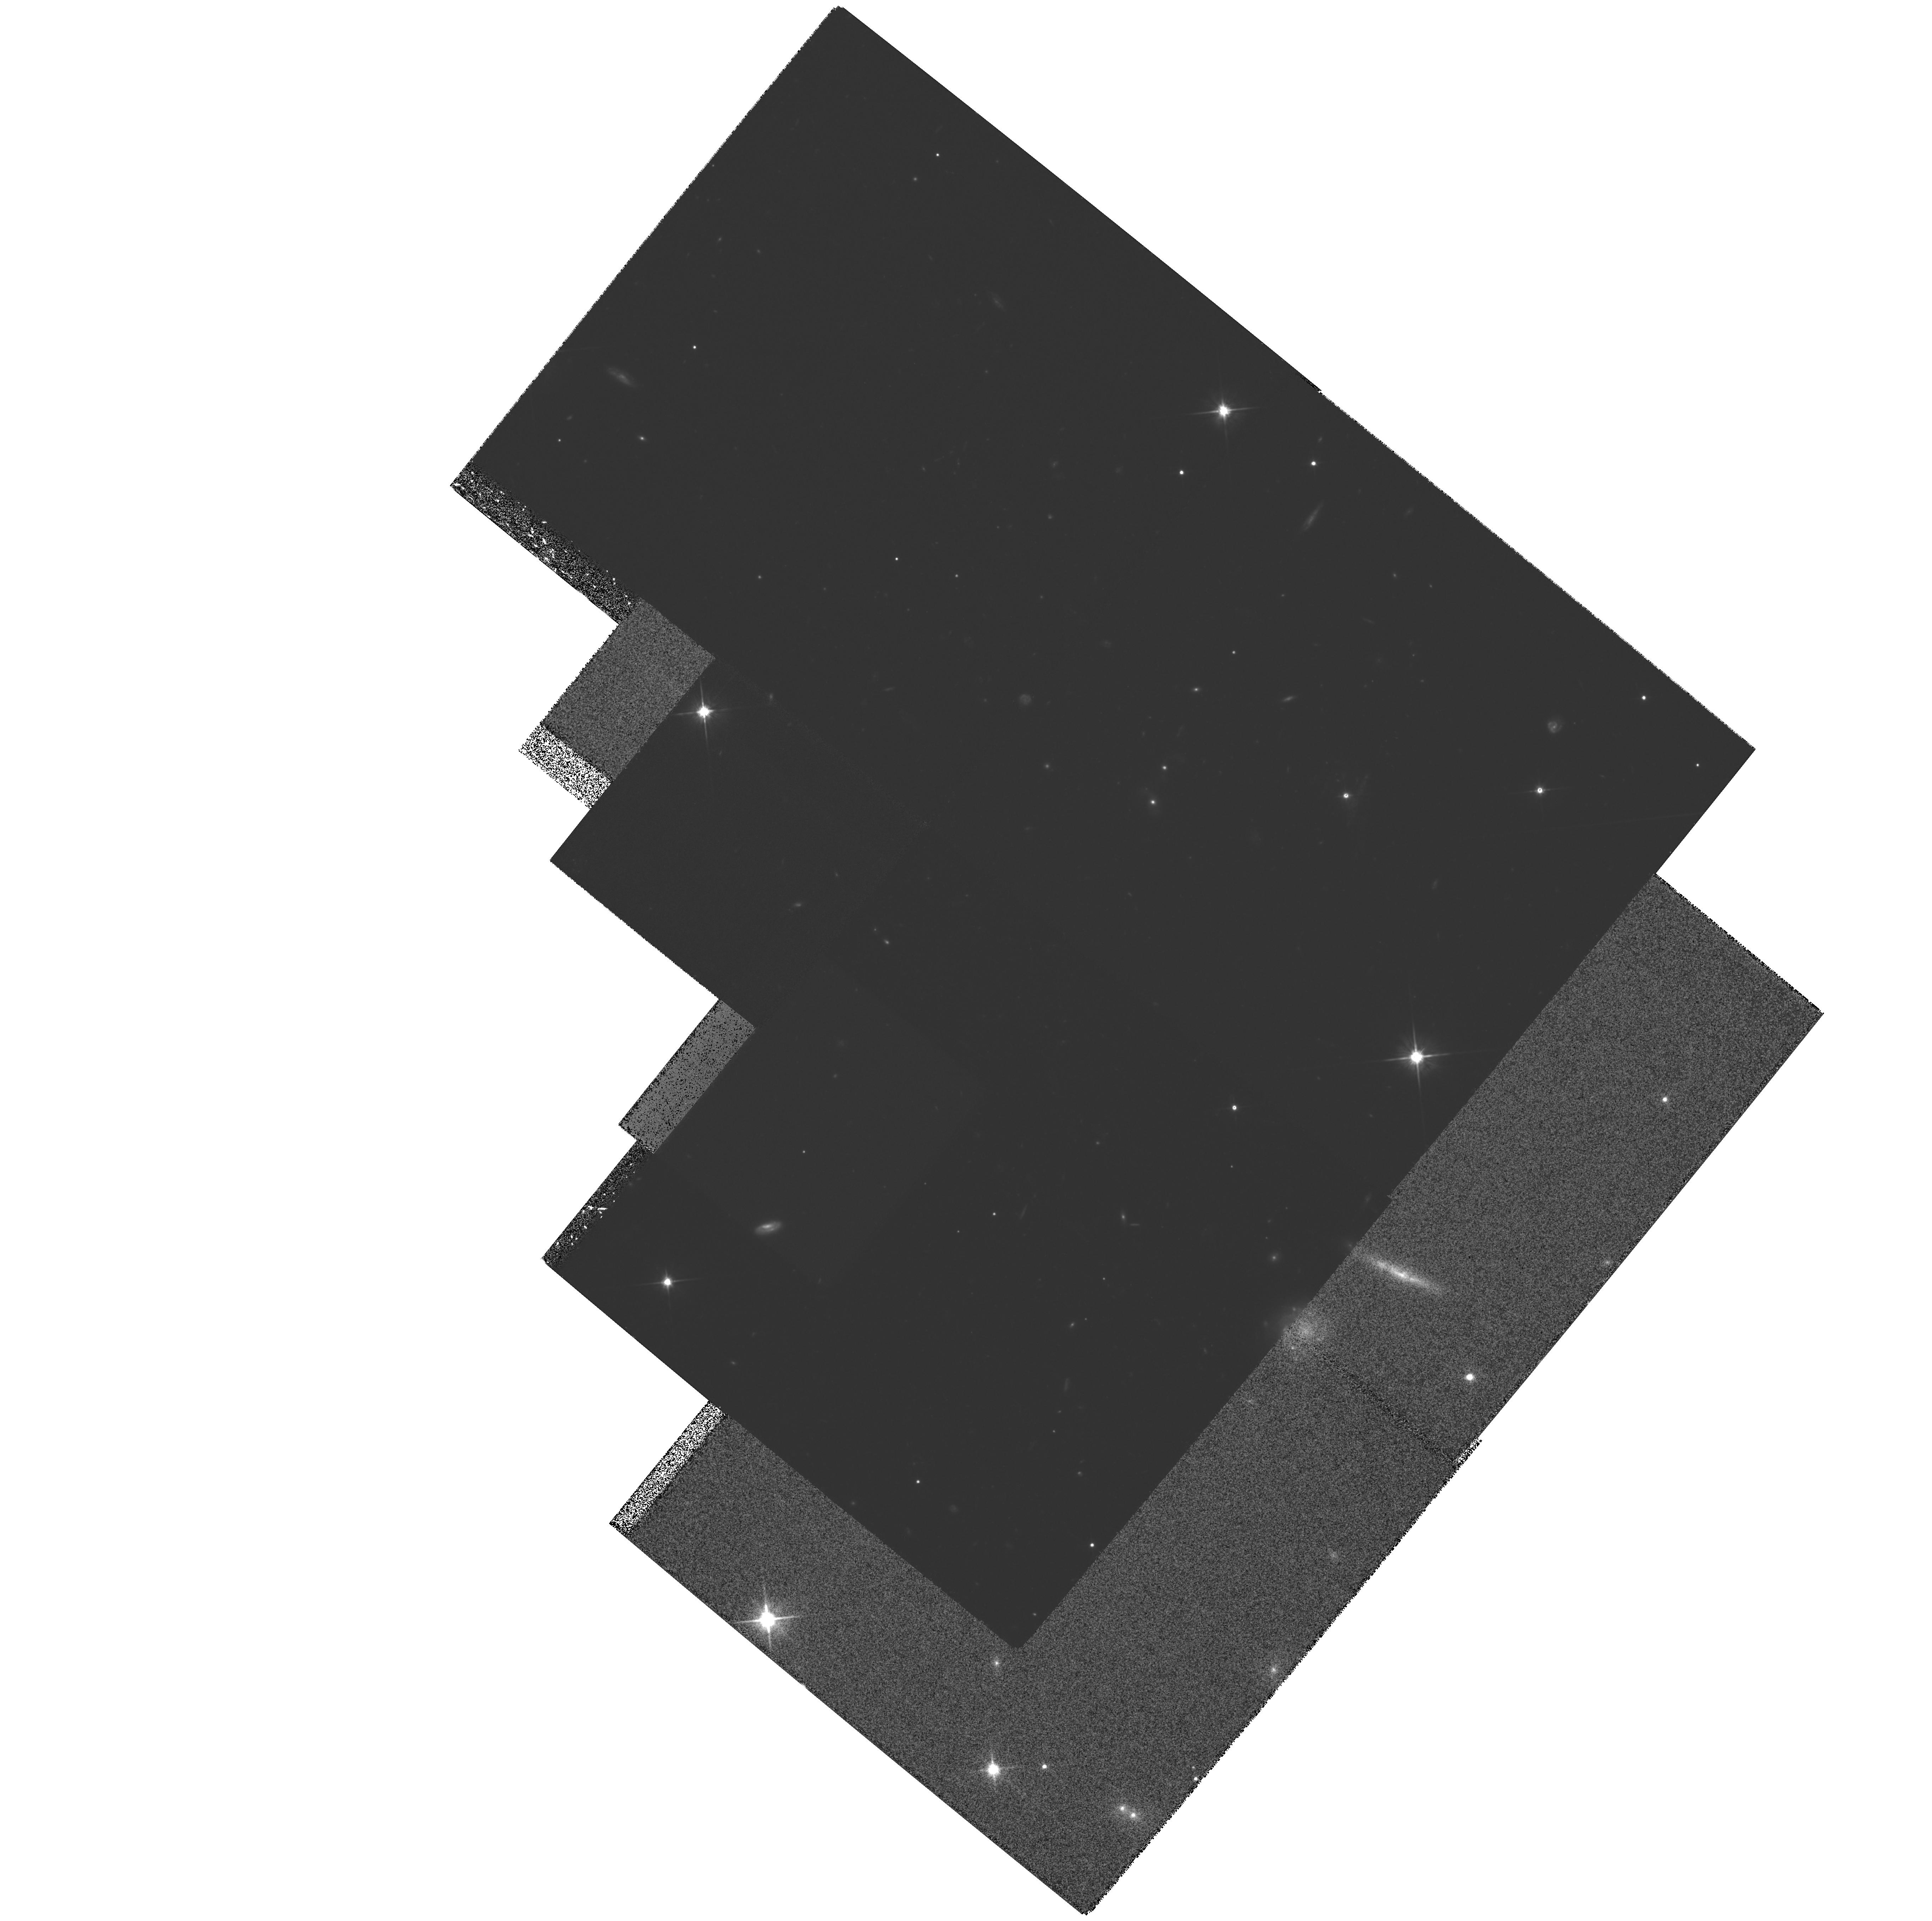
Target: MULTIPLE
Instrument: WFPC2/PC
Filter: F702W
Exposure: 2.3 h
Observation ID: hst_6491_03_wfpc2_pc_f702w_u37c03

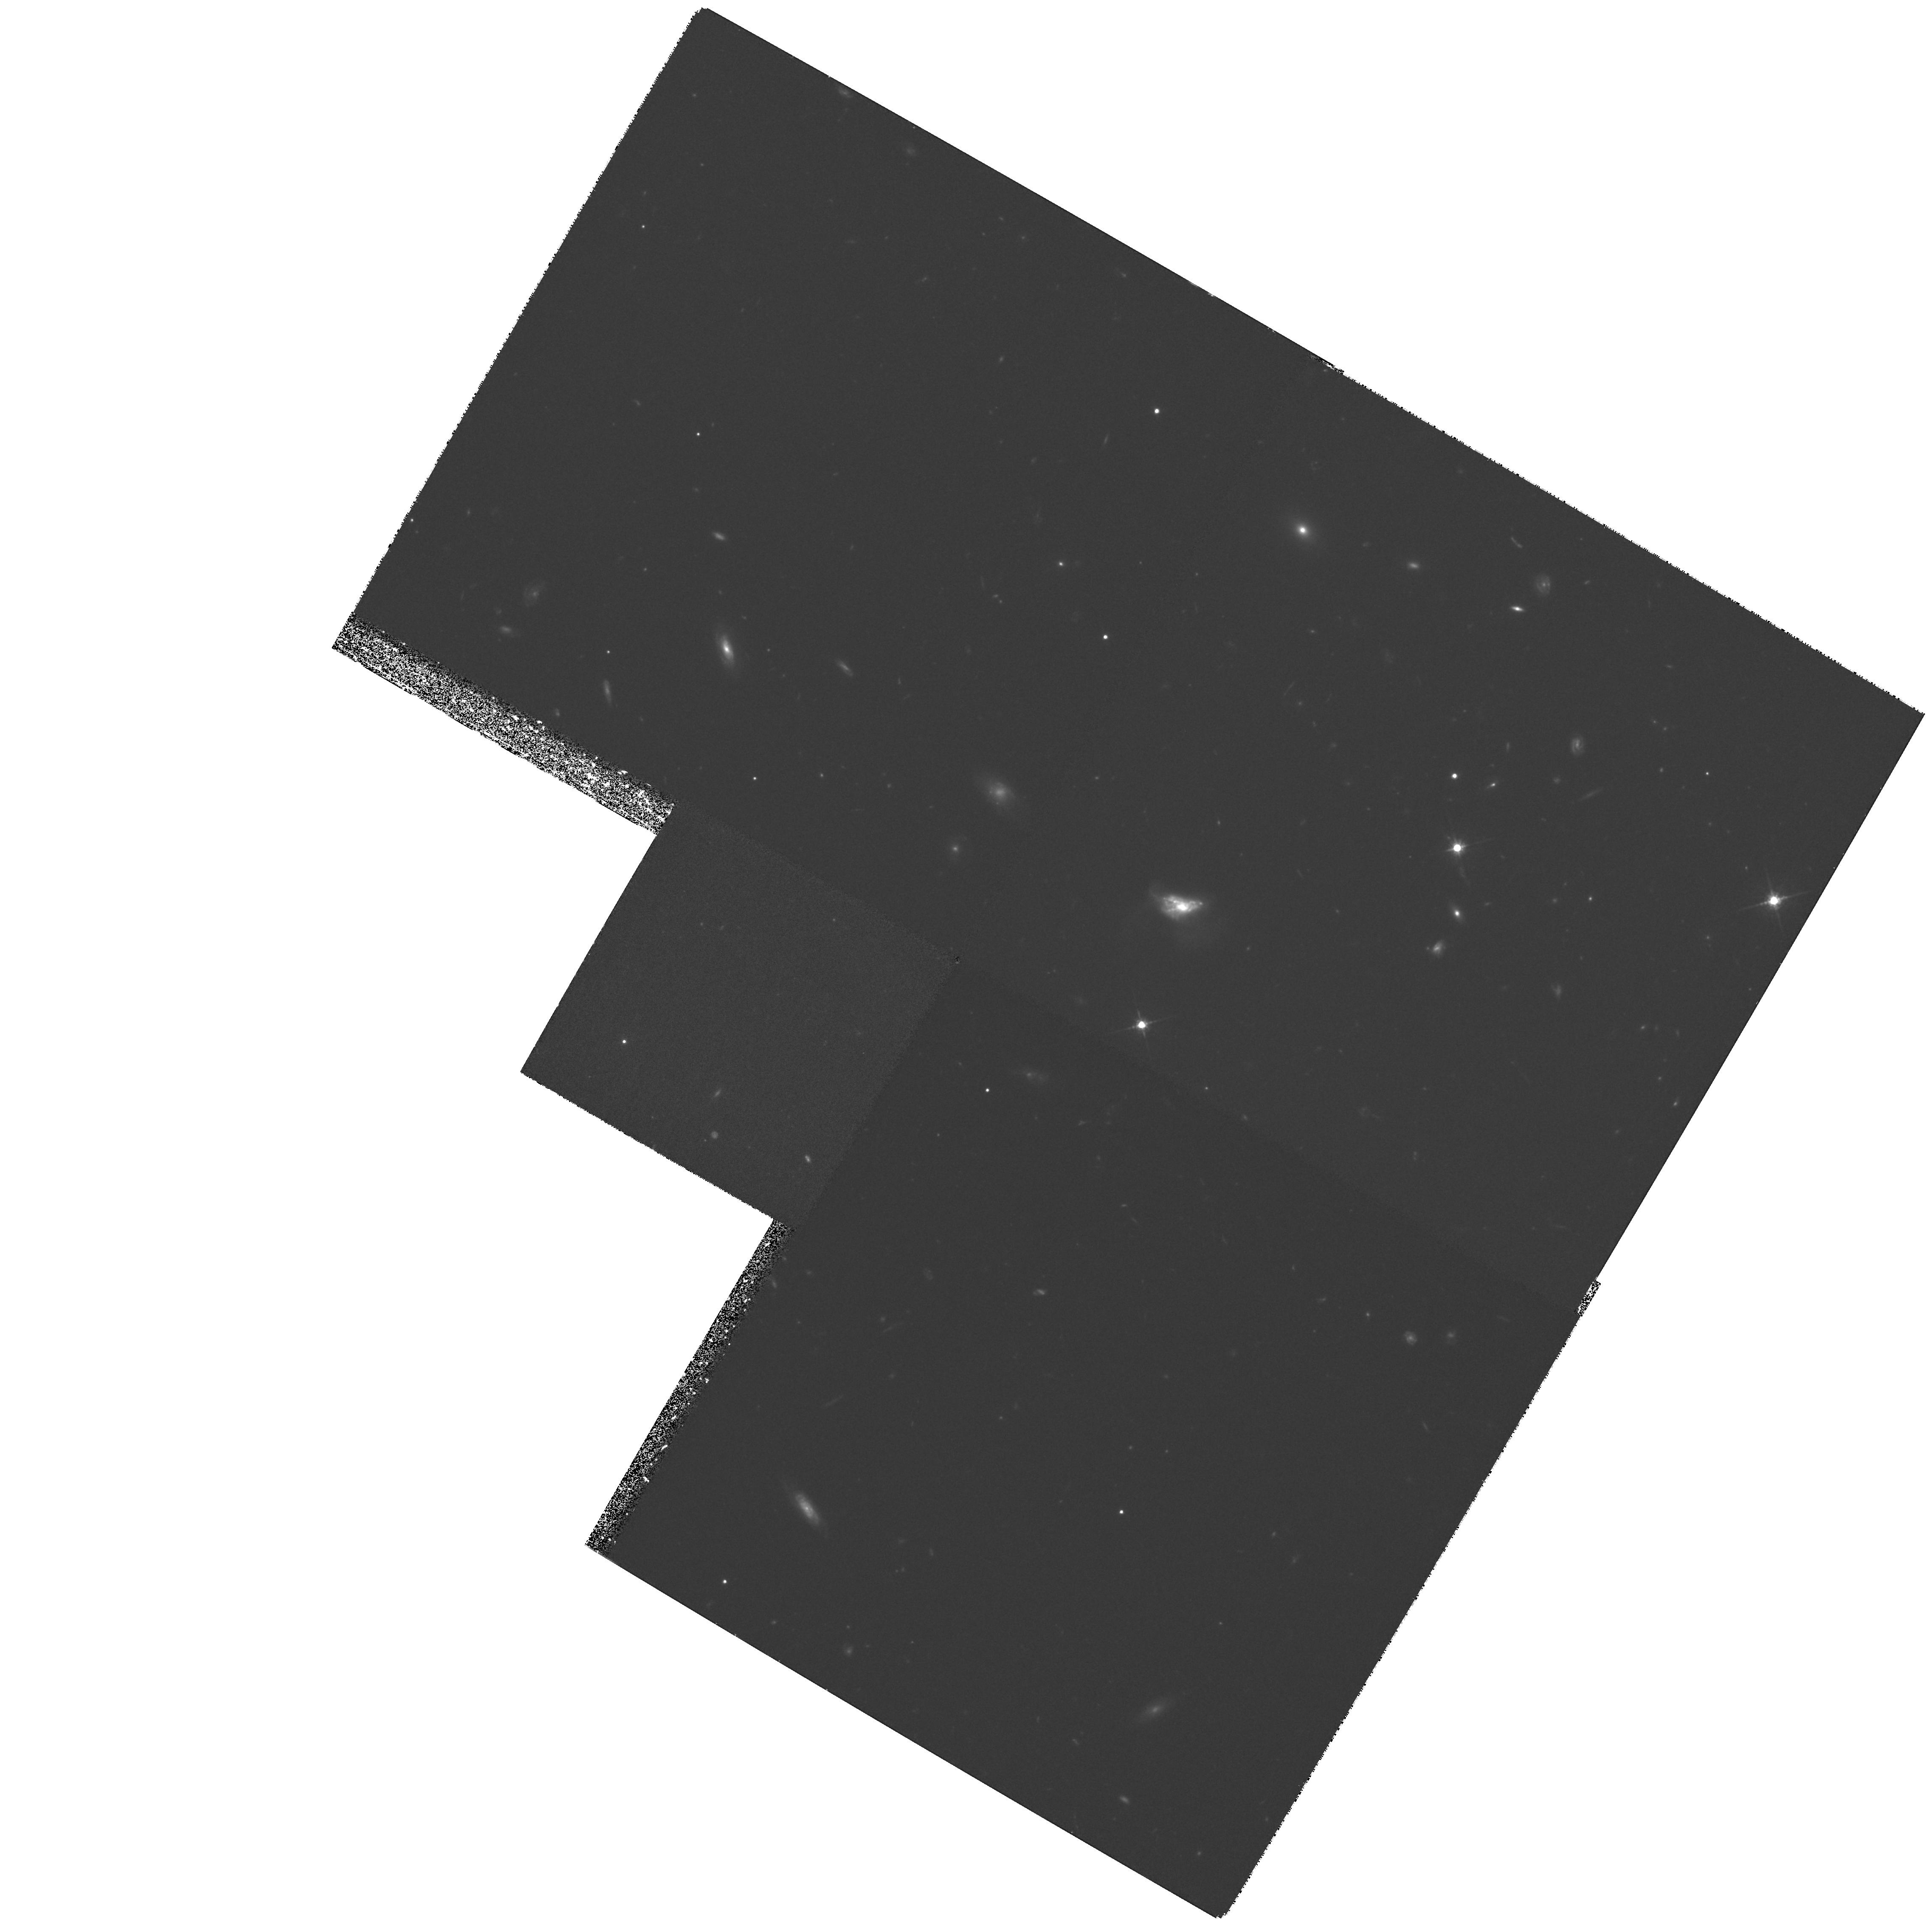
Target: 3C208
Instrument: WFPC2/PC
Filter: F675W
Exposure: 2.6 h
Observation ID: hst_6491_04_wfpc2_pc_f675w_u37c04

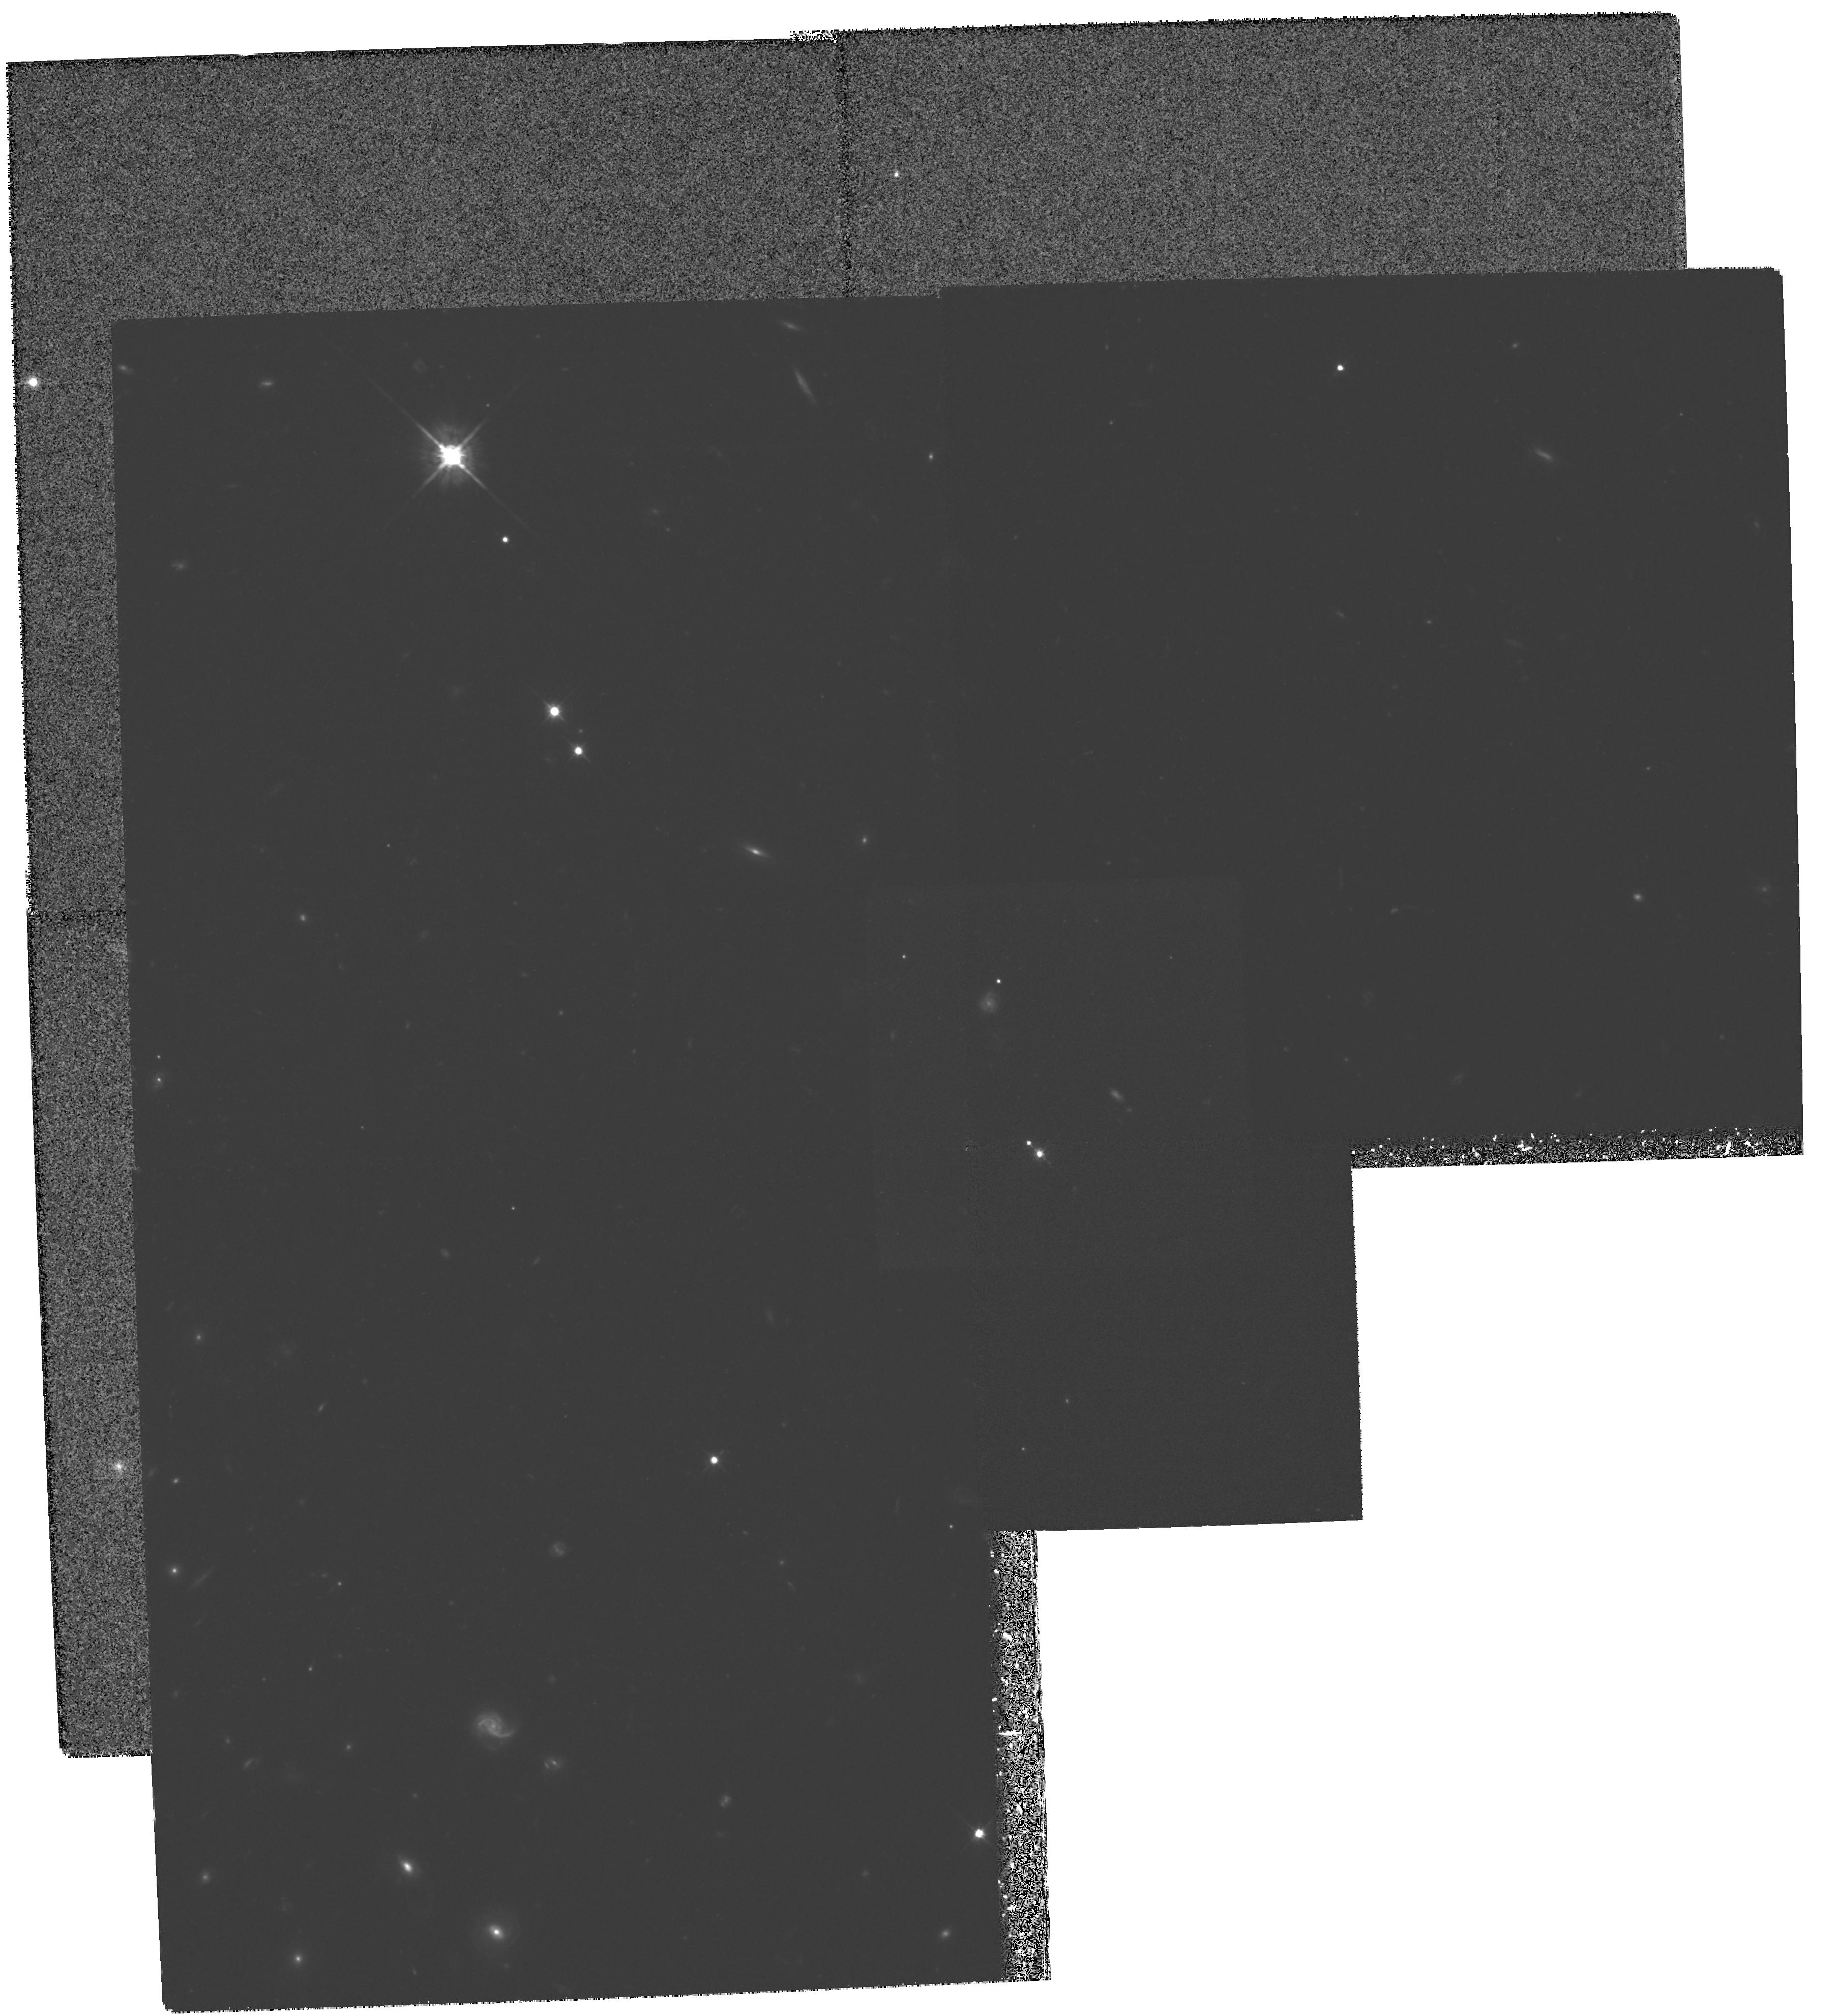
Target: MULTIPLE
Instrument: WFPC2/PC
Filter: F675W
Exposure: 2.3 h
Observation ID: hst_6491_05_wfpc2_pc_f675w_u37c05

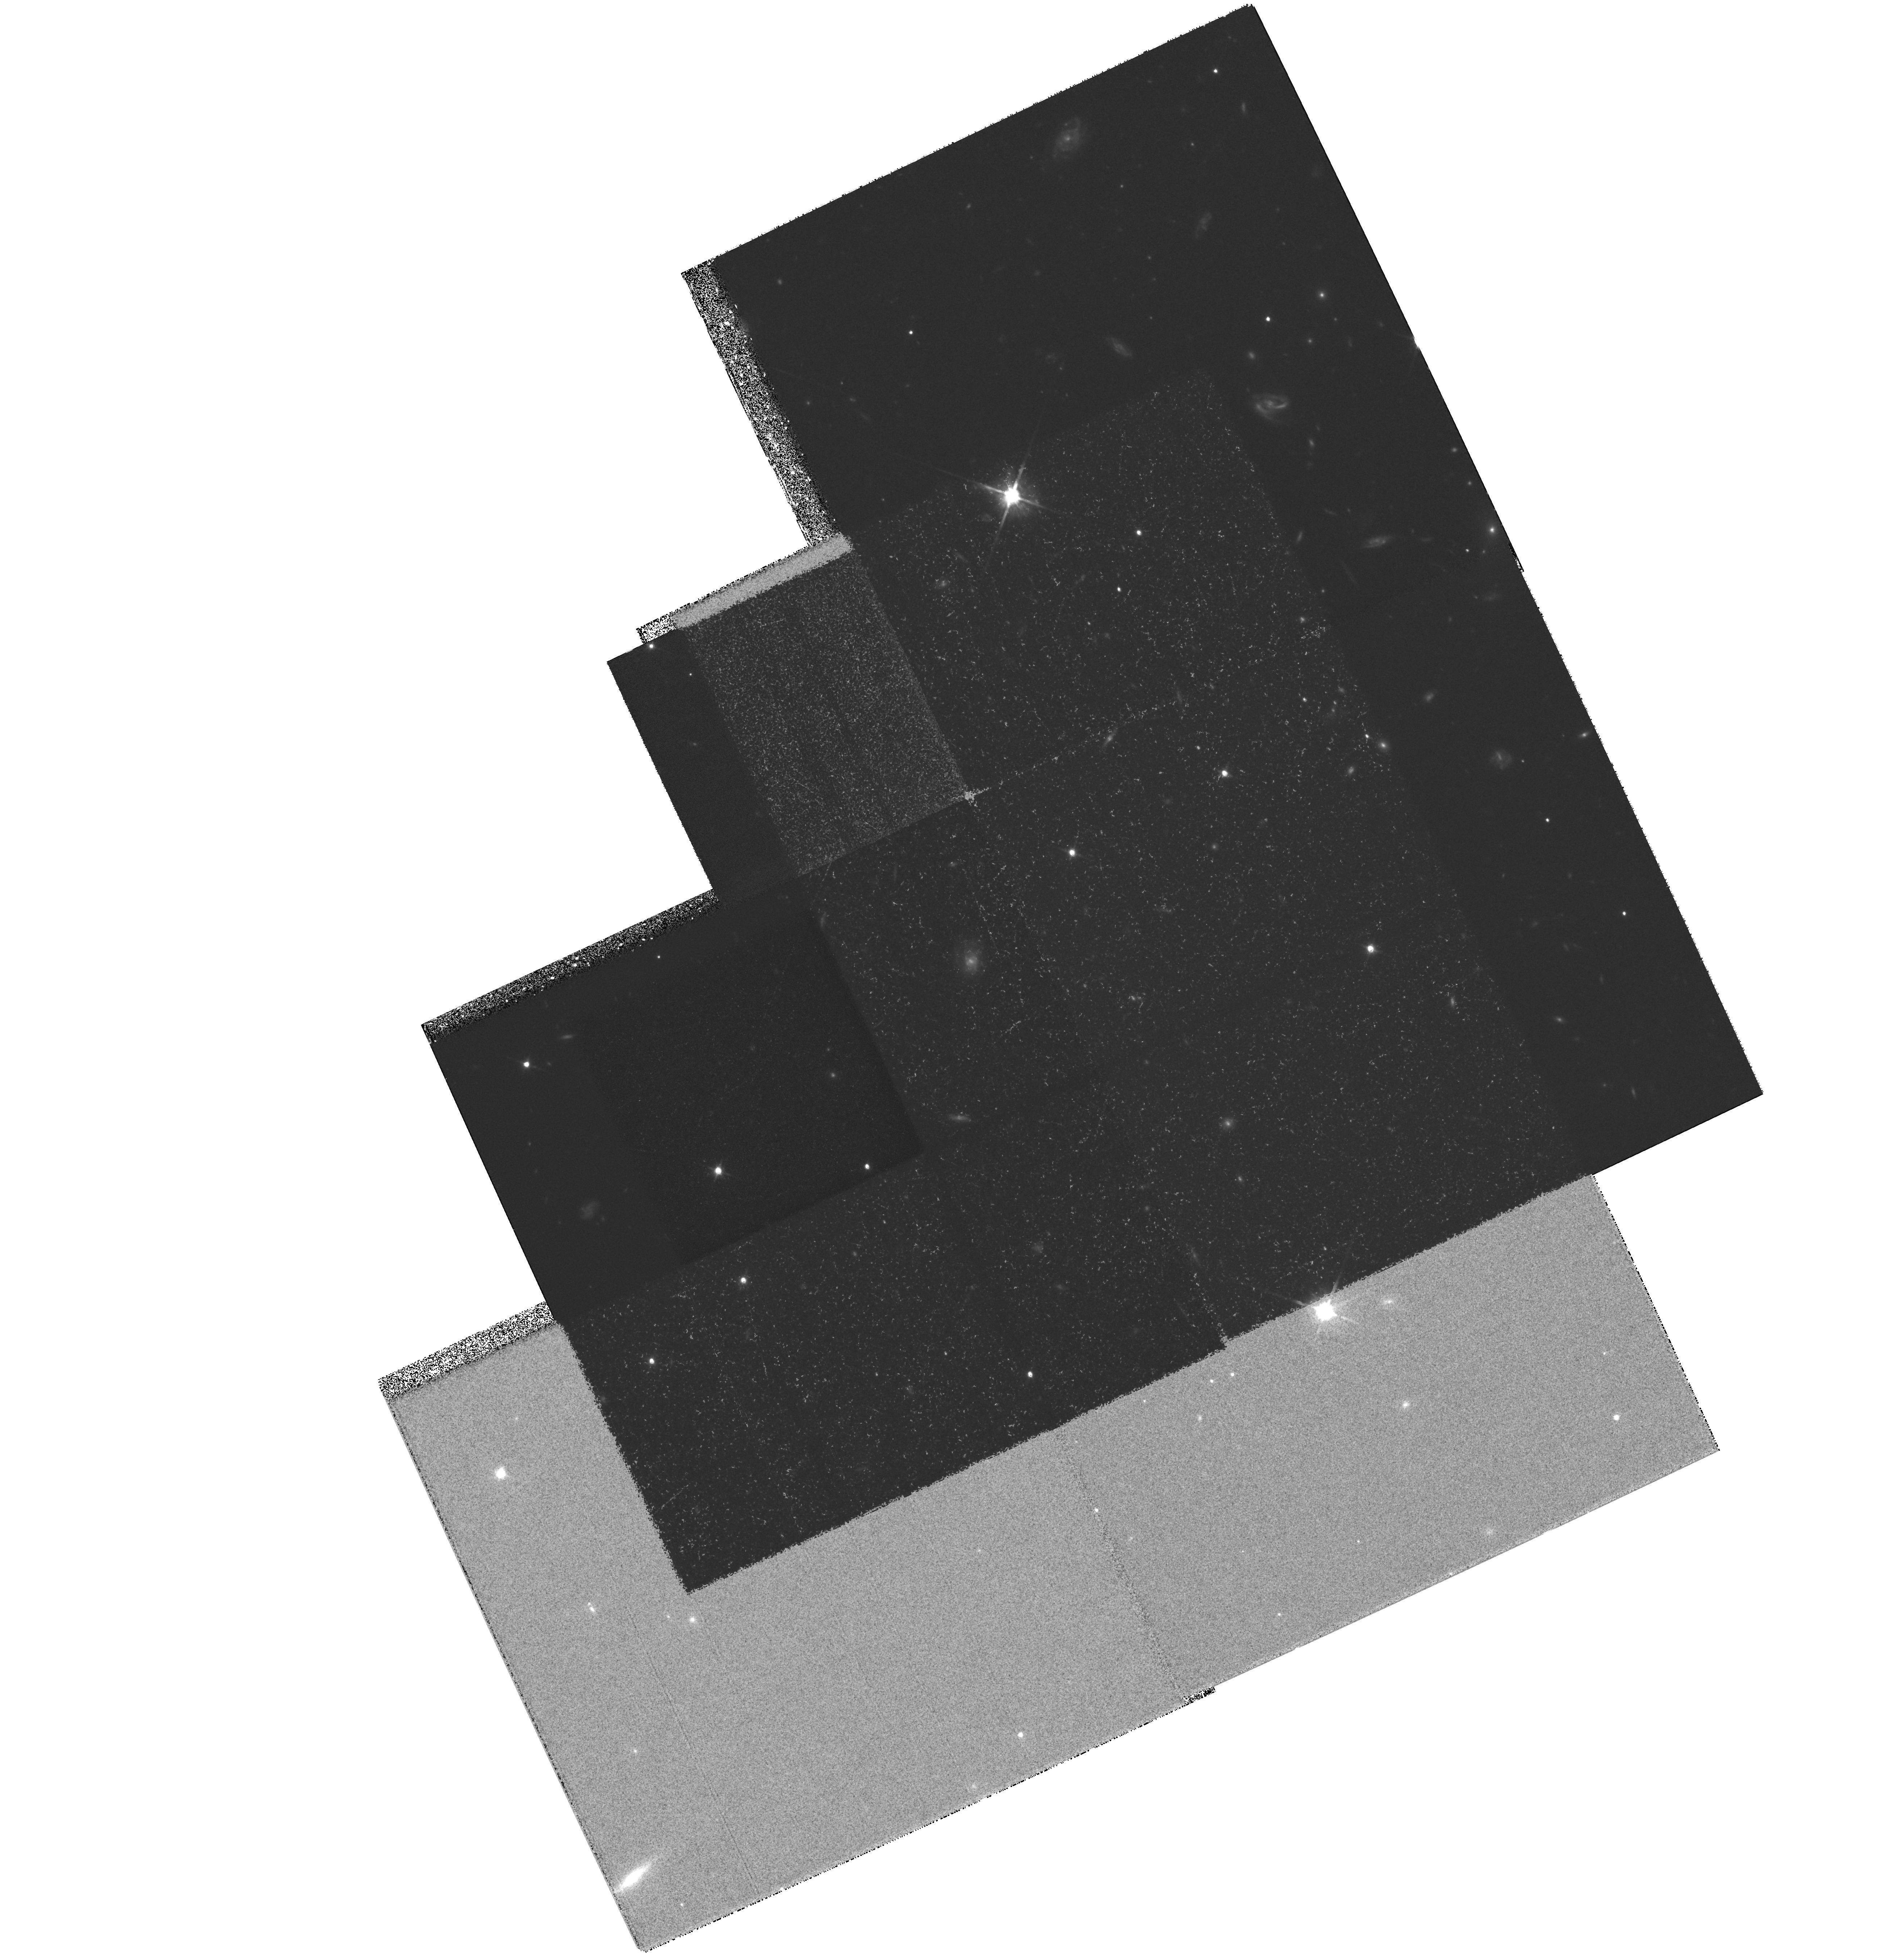
Target: MULTIPLE
Instrument: WFPC2/PC
Filter: F702W
Exposure: 2.3 h
Observation ID: hst_6491_01_wfpc2_pc_f702w_u37c01

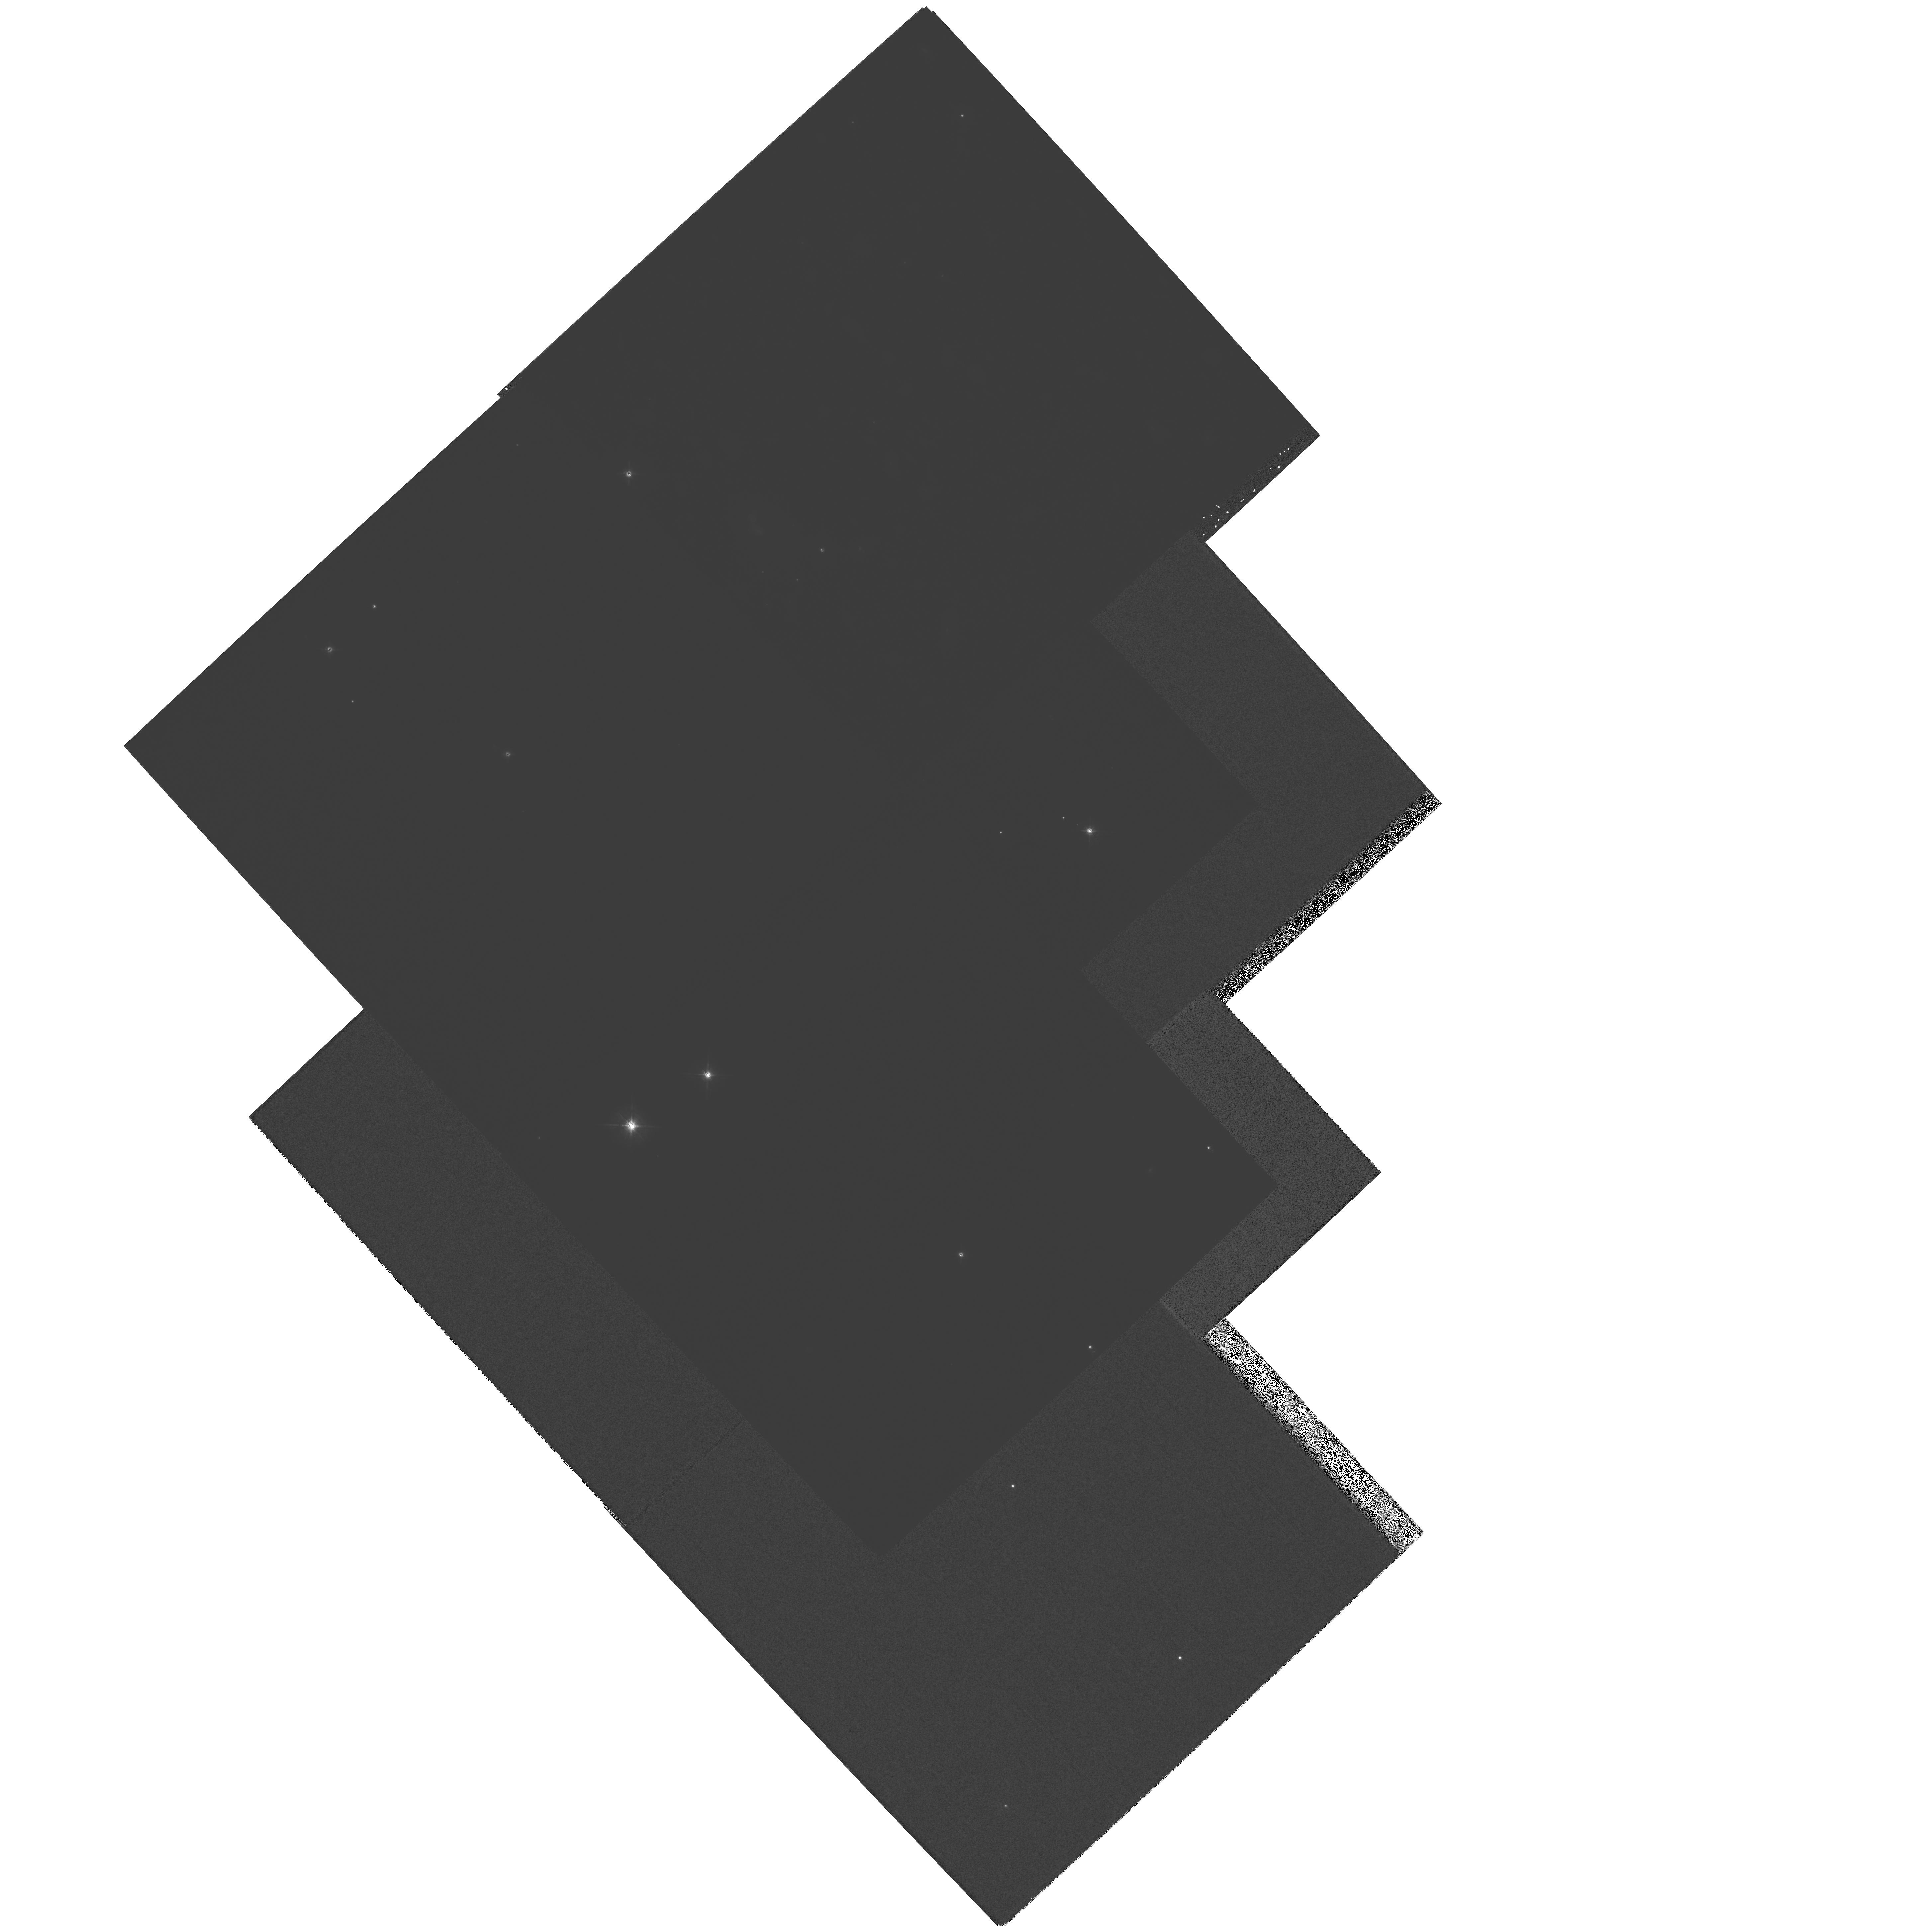
Target: MULTIPLE
Instrument: WFPC2/PC
Filter: F675W
Exposure: 2.3 h
Observation ID: hst_6491_02_wfpc2_pc_f675w_u37c02

The Optical Structure and Environments of z~1 3CR Quasars (PI: Stockton, Alan N.)

We have recently completed the analysis of WFPC2 observations of a complete sample of 3CR quasars and radio galaxies with 0.87<z<1.05. We detect extended continuum material around all of the quasars and find correspondences between radio and optical structure for 4 of them. One of our quasars, 3C212, shows one of the most striking examples of the alignment effect among all high-redshift radio sources. In spite of the success of the Cycle 4 observations, the conclusions we can draw concerning the z~1 3CR quasars as a population are limited because of the large dispersion in host-galaxy properties and the fact that we have only 5 quasars in our sample. For example, a large fraction of high-redshift 3CR quasars are compact steep -spectrum sources, but none happen to occur in our sample. Similarly, in our larger ground-based sample, we resolve host galaxies in over 1/3 of the quasars, but only one of these is in our Cycle 4 HST sample. We propose to carry out similar WFPC2 imaging of 5 additional quasars, which form a complete extension to our Cycle 4 sample. This supplement will result in a sample that is more representative of the z~1 3CR quasar population as a whole. It will also give us better statistics on correlations we see in our Cycle 4 data, such as the association of linear galaxies with our 3CR galaxies and quasars.